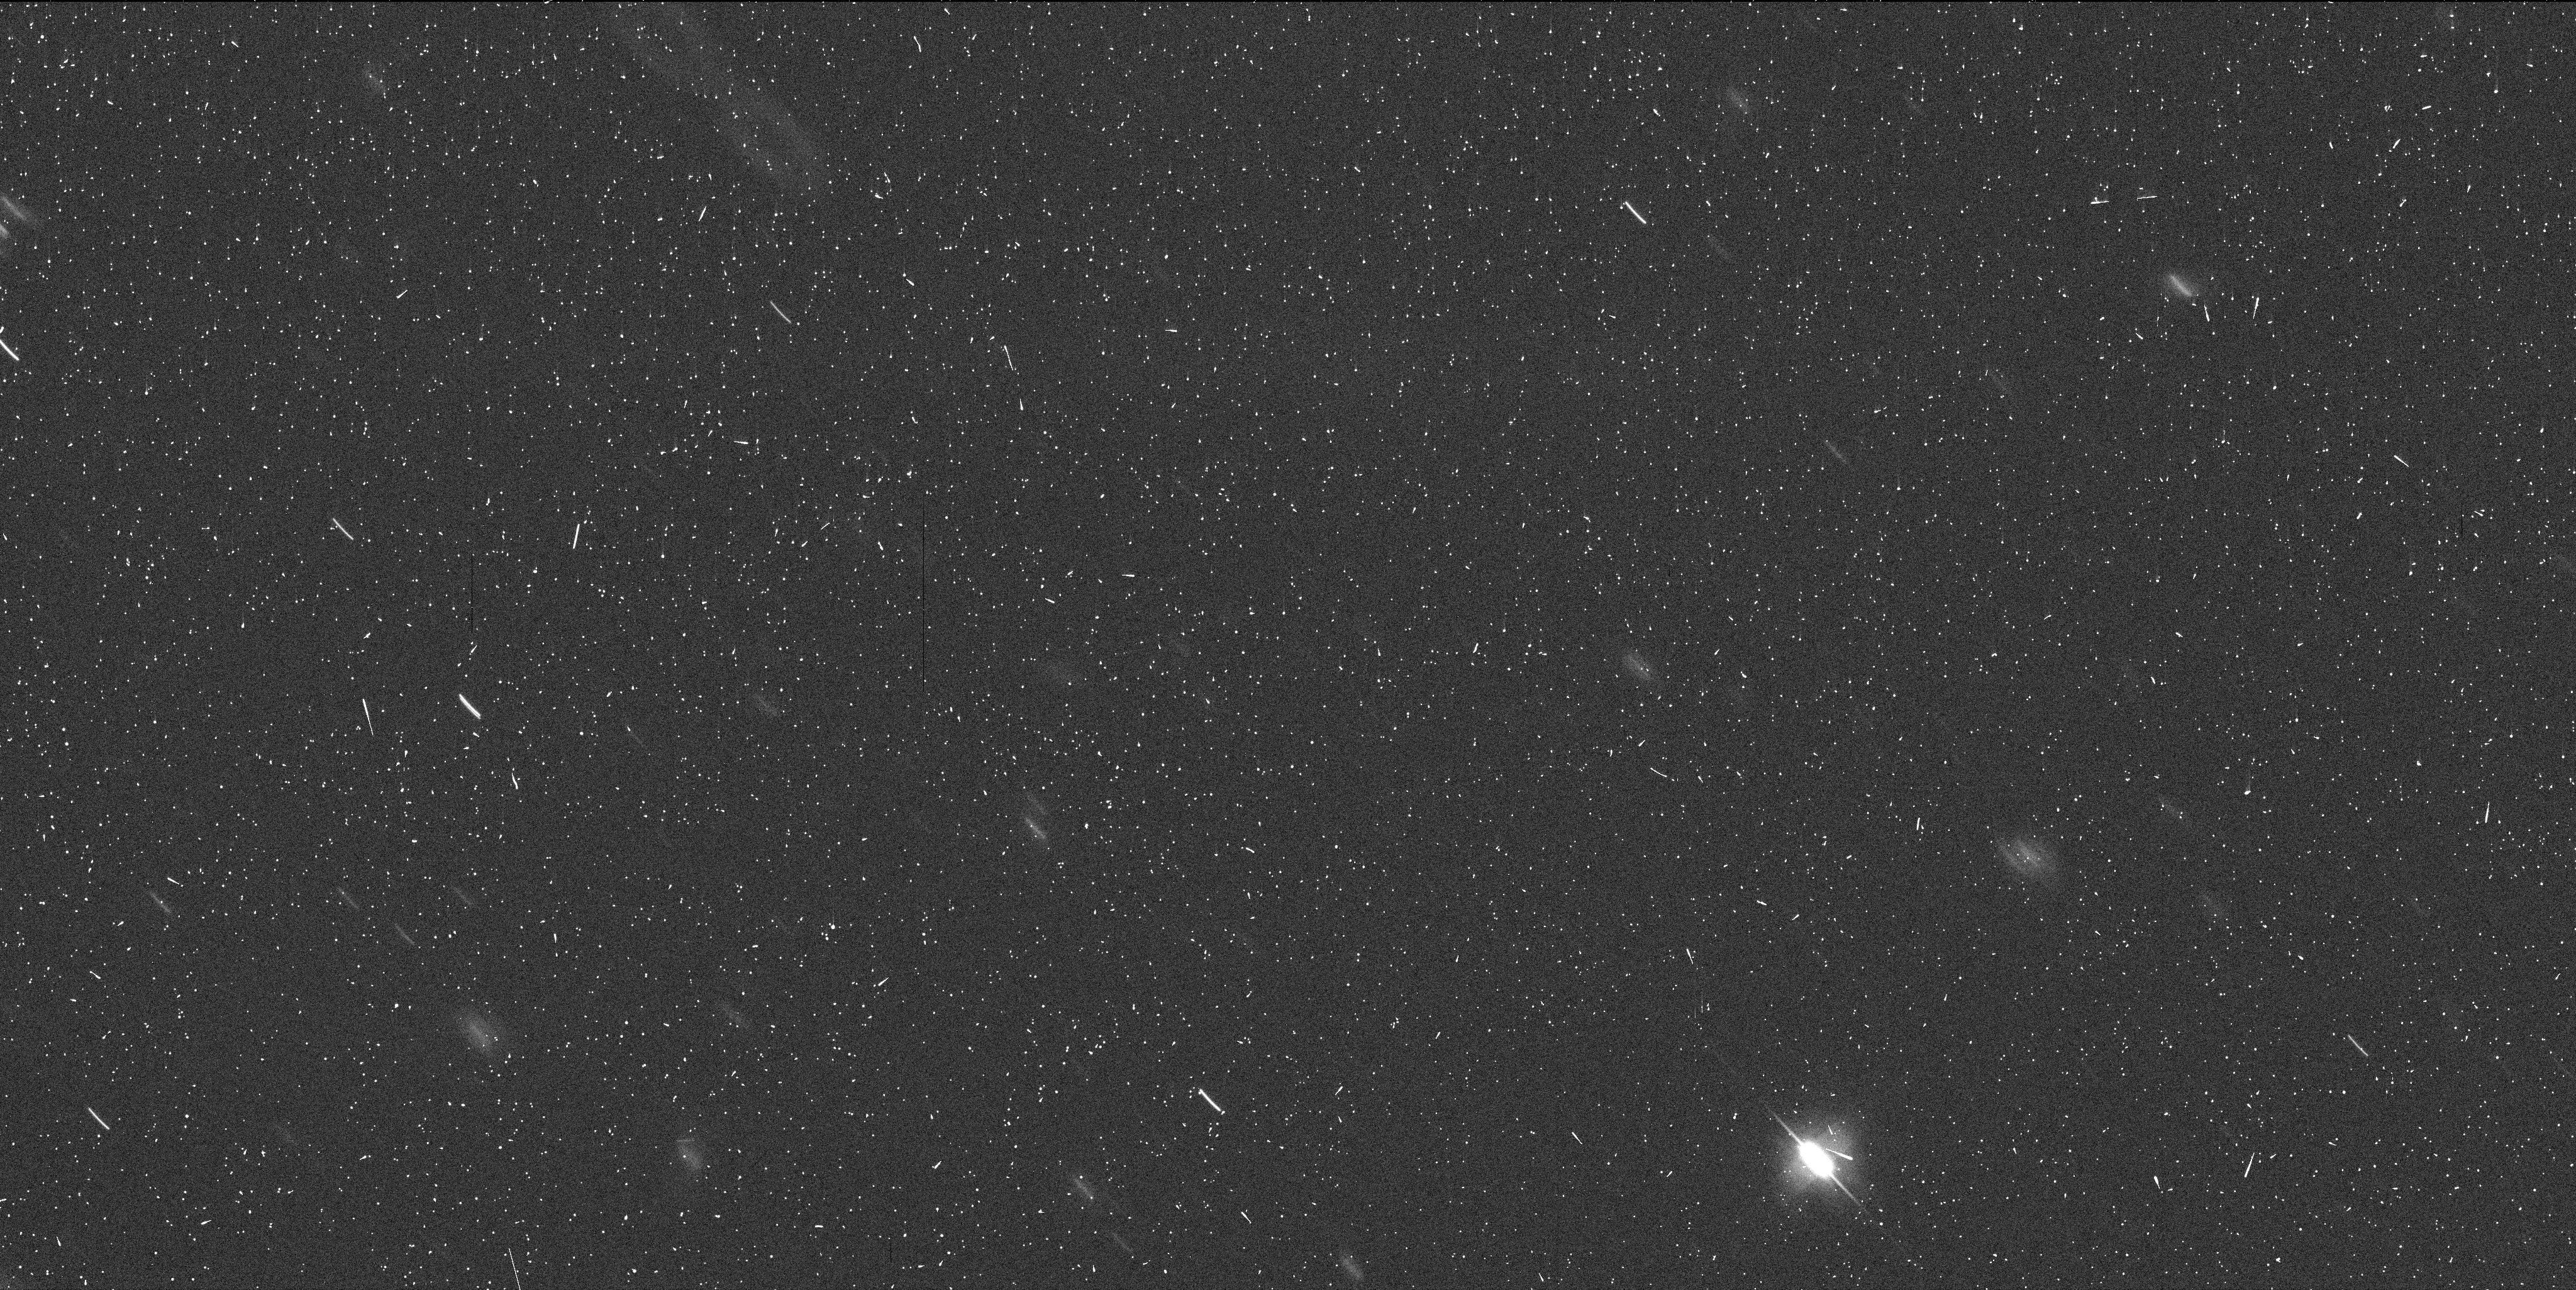
Target: MBC-300163
Instrument: WFC3/UVIS
Filter: F606W
Exposure: 6 min
Observation ID: ibwp02avq

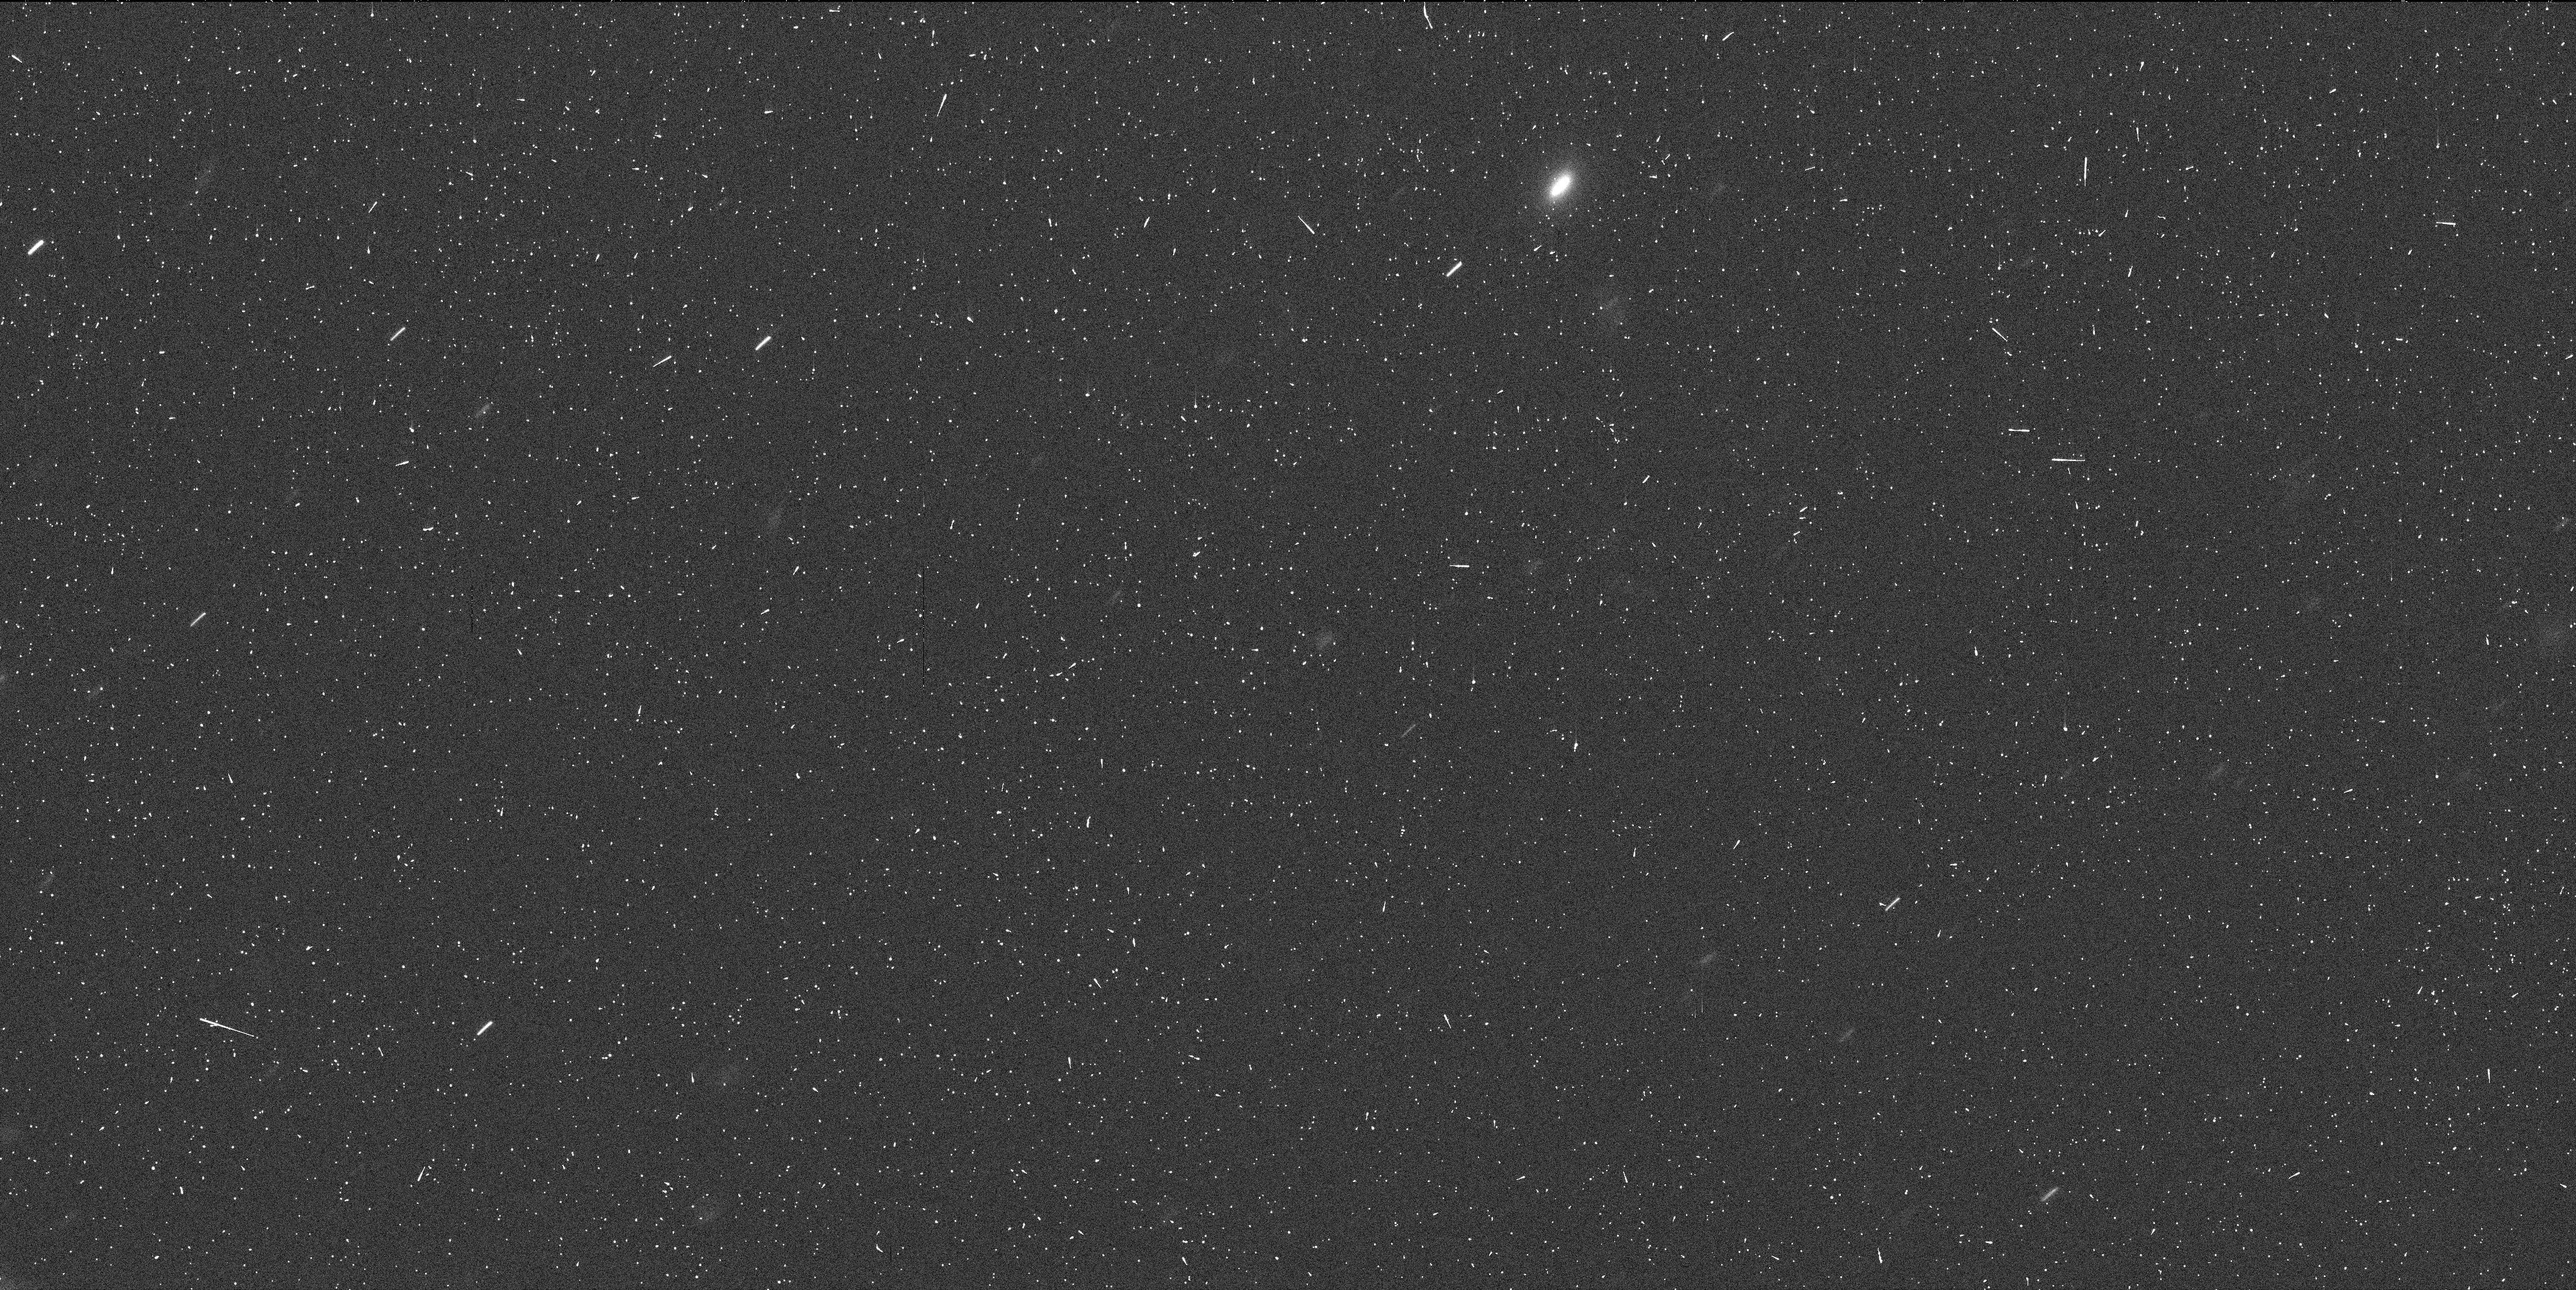
Target: MBC-300163
Instrument: WFC3/UVIS
Filter: F606W
Exposure: 6 min
Observation ID: ibwp01qhq

Hubble Imaging of a Newly Discovered Main Belt Comet (PI: Jewitt, David)

We seek two orbits of Target of Opportunity (ToO) time to secure exploratory observations of a main-belt comet (MBC), should one be discovered in the upcoming proposal cycle. The observations will be used to determine the early-time morphology and to assess its rate of change by comparison of data from two epochs. The ToO data are needed to determine the optimum strategy for subsequent observations, intended to characterize the MBC at the highest resolution and so to determine the driver of the cometary activity. Our previous Hubble observations of MBCs P/2010 A2 and (596) Scheila were obtained in emergency mode through Director's Discretionary Time requests. The Director's office has suggested that we propose to follow up future MBC discoveries as a ToO, so that HST observations could begin sooner.